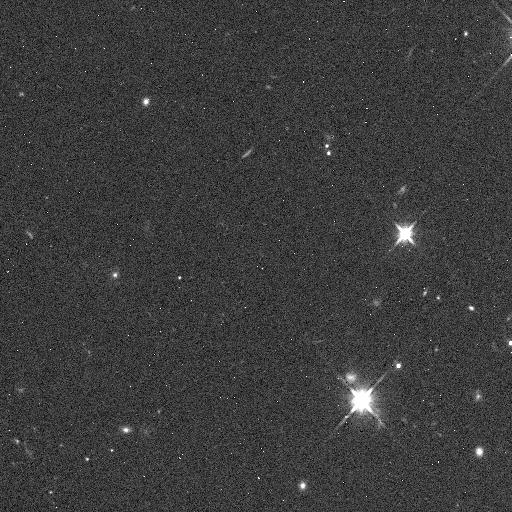
Target: 2001QX322. Instrument: WFC3/IR. Filter: F110W. Exposure: 2 min. Observation ID: ibjg04fbq

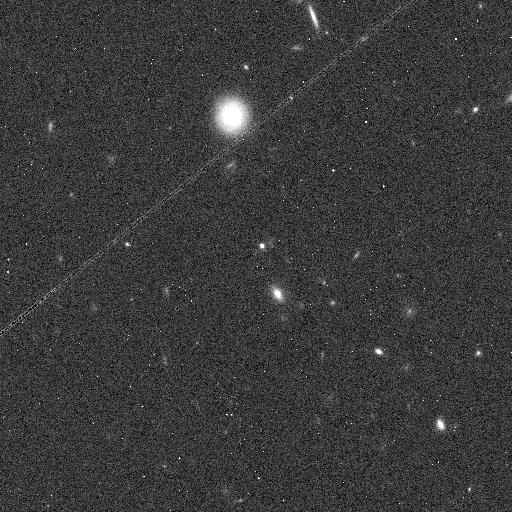
Target: 1998SM165. Instrument: WFC3/IR. Filter: F110W. Exposure: 2 min. Observation ID: ibjg05odq

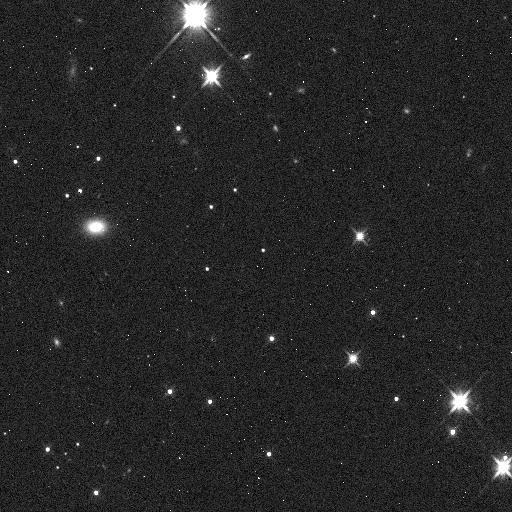
Target: 2000WT169. Instrument: WFC3/IR. Filter: F110W. Exposure: 2 min. Observation ID: ibjg08hoq

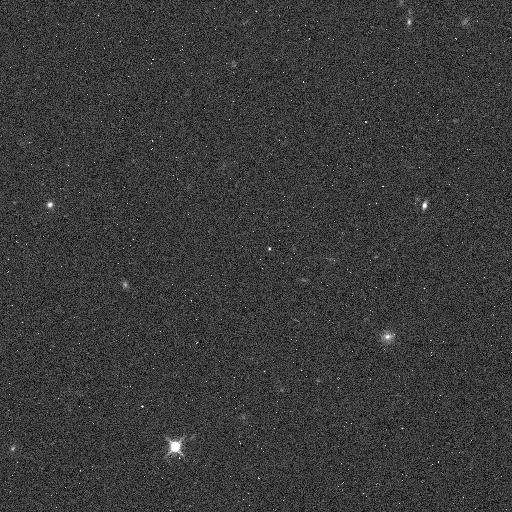
Target: 2001PK47. Instrument: WFC3/IR. Filter: F127M. Exposure: 5 min. Observation ID: ibjg11auq

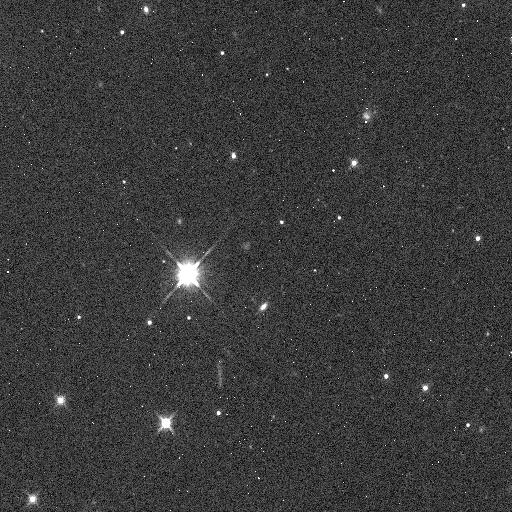
Target: 1999TD10. Instrument: WFC3/IR. Filter: F110W. Exposure: 2 min. Observation ID: ibjg02l0q

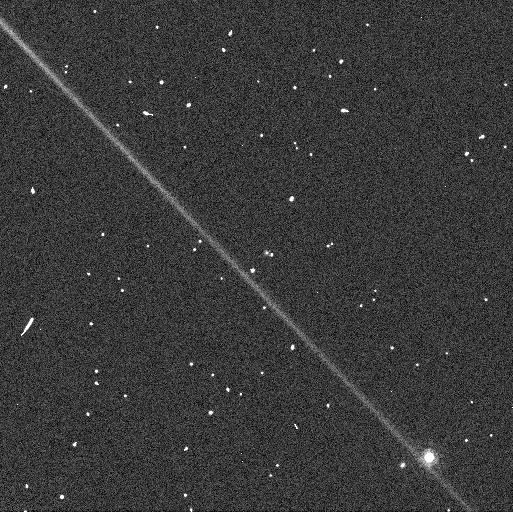
Target: 2001QX297. Instrument: WFC3/UVIS. Filter: F775W. Exposure: 2 min. Observation ID: ibjg09biq

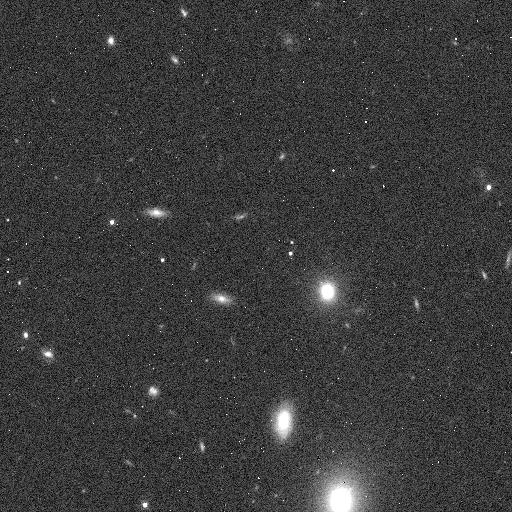
Target: 2000OH67. Instrument: WFC3/IR. Filter: F110W. Exposure: 2 min. Observation ID: ibjg06bfq

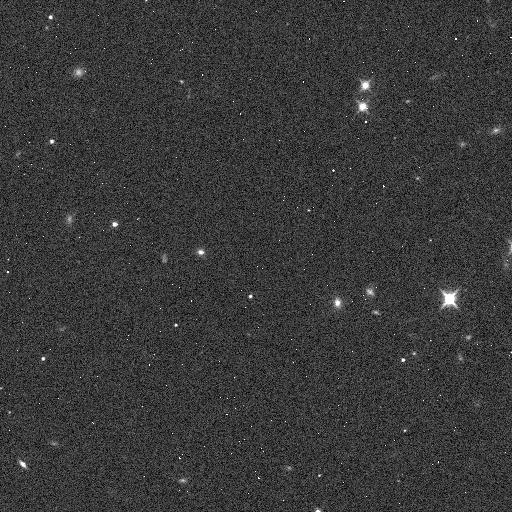
Target: 2004QQ26. Instrument: WFC3/IR. Filter: F110W. Exposure: 2 min. Observation ID: ibjg03u8q

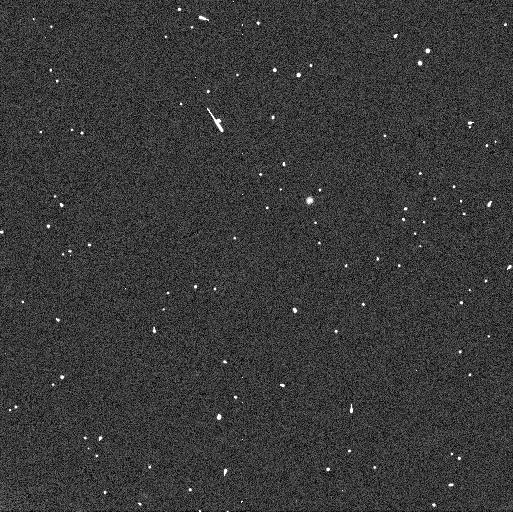
Target: 2004EW95. Instrument: WFC3/UVIS. Filter: F775W. Exposure: 2 min. Observation ID: ibjg12haq

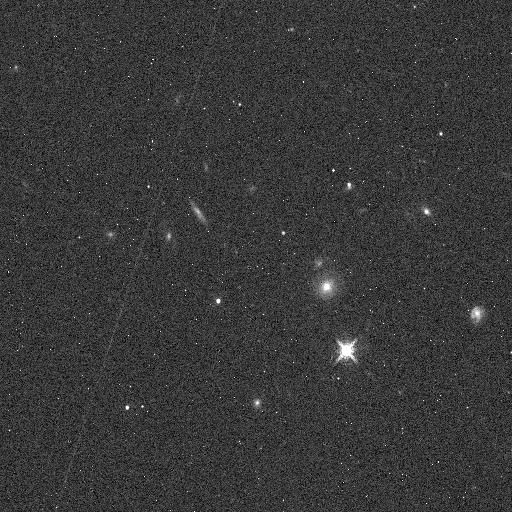
Target: 2002PV170. Instrument: WFC3/IR. Filter: F127M. Exposure: 5 min. Observation ID: ibjg10qcq

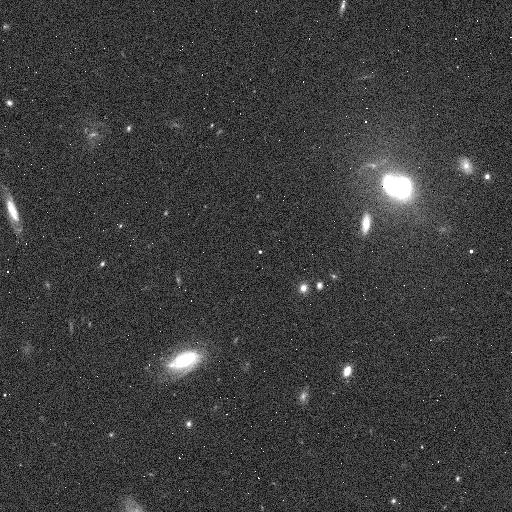
Target: 1999RB216. Instrument: WFC3/IR. Filter: F110W. Exposure: 2 min. Observation ID: ibjg07mfq

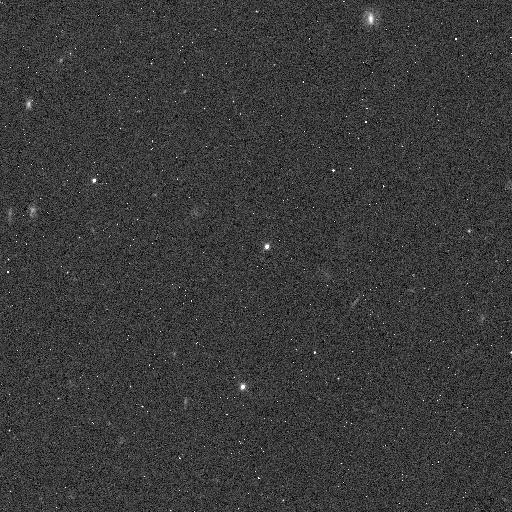
Target: 2007OR10. Instrument: WFC3/IR. Filter: F098M. Exposure: 3 min. Observation ID: ibjg01frq

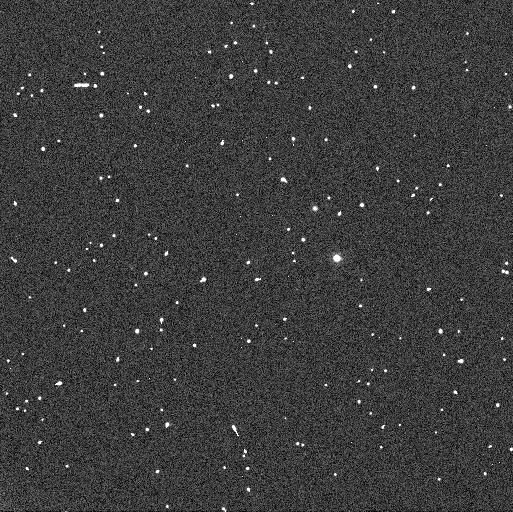
Target: 2005TV189. Instrument: WFC3/UVIS. Filter: F606W. Exposure: 2 min. Observation ID: ibjg13cjq

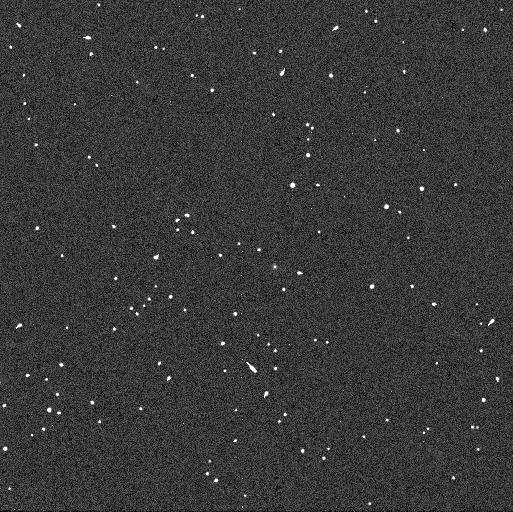
Target: 2001PK47. Instrument: WFC3/UVIS. Filter: F775W. Exposure: 2 min. Observation ID: ibjg11aoq

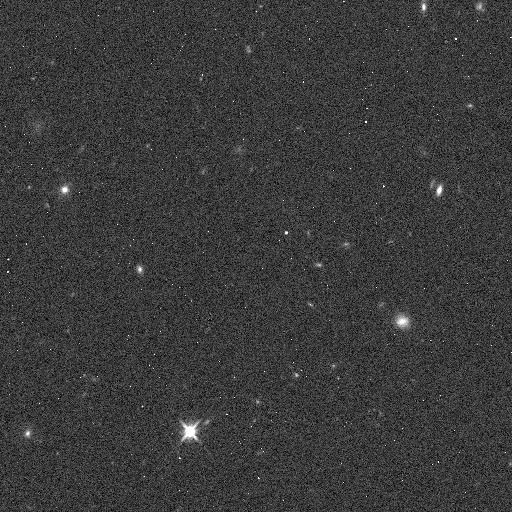
Target: 2001PK47. Instrument: WFC3/IR. Filter: F110W. Exposure: 2 min. Observation ID: ibjg11avq

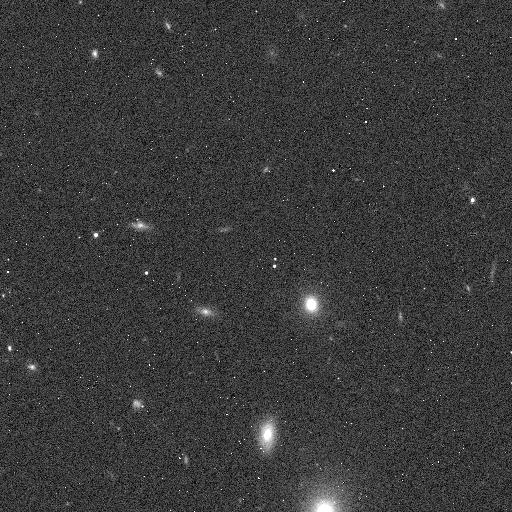
Target: 2000OH67. Instrument: WFC3/IR. Filter: F098M. Exposure: 3 min. Observation ID: ibjg06bcq

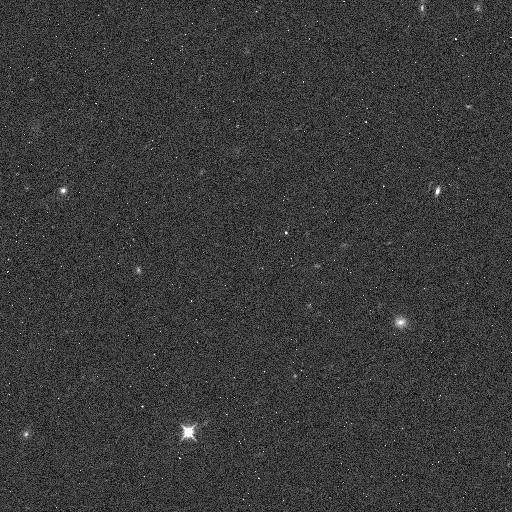
Target: 2001PK47. Instrument: WFC3/IR. Filter: F098M. Exposure: 3 min. Observation ID: ibjg11awq

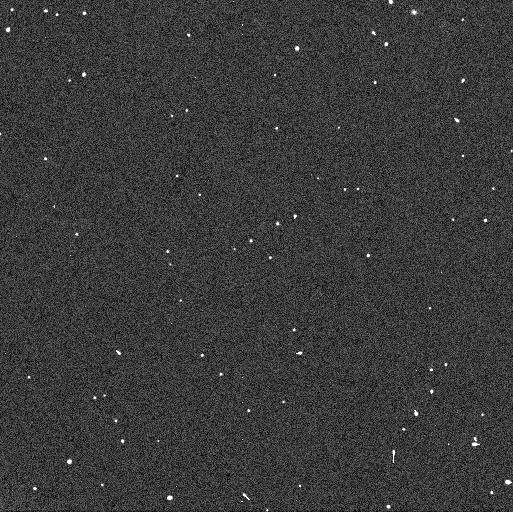
Target: 2001QX322. Instrument: WFC3/UVIS. Filter: F606W. Exposure: 2 min. Observation ID: ibjg04f3q

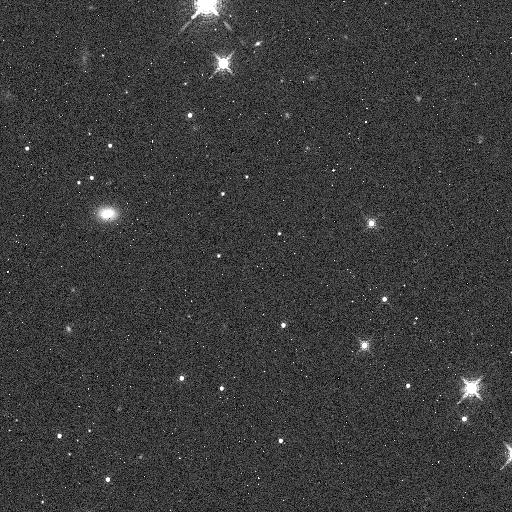
Target: 2000WT169. Instrument: WFC3/IR. Filter: F127M. Exposure: 5 min. Observation ID: ibjg08hyq

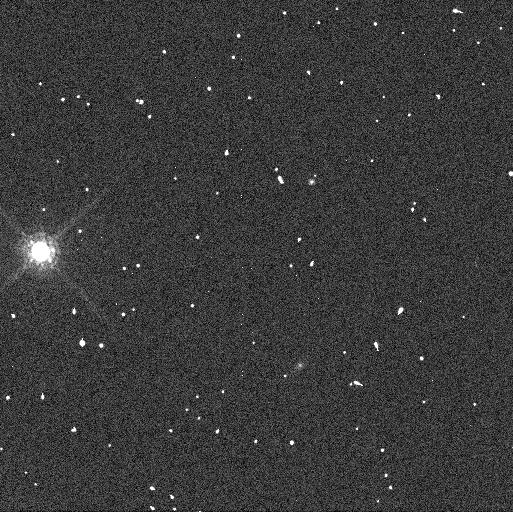
Target: 1999TD10. Instrument: WFC3/UVIS. Filter: F775W. Exposure: 2 min. Observation ID: ibjg02kpq

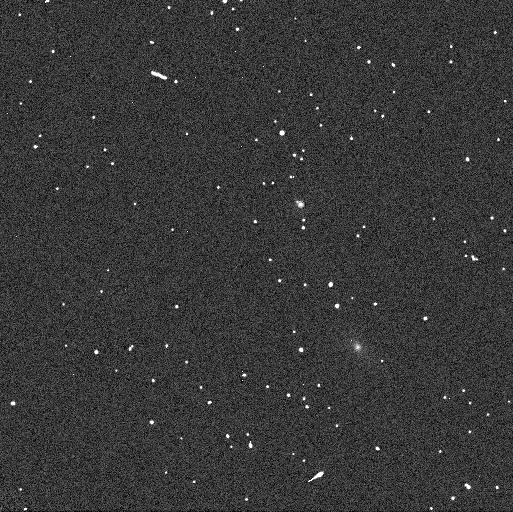
Target: 1998SM165. Instrument: WFC3/UVIS. Filter: F775W. Exposure: 2 min. Observation ID: ibjg05ocq

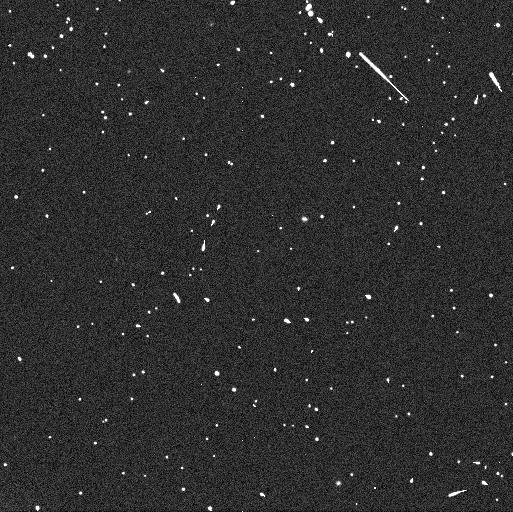
Target: 2000WT169. Instrument: WFC3/UVIS. Filter: F606W. Exposure: 2 min. Observation ID: ibjg08hmq

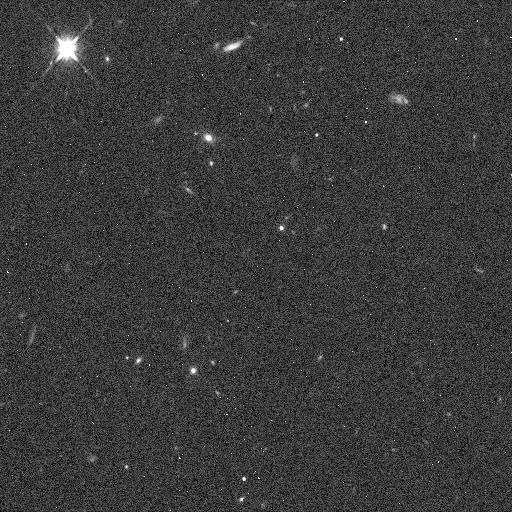
Target: 2004EW95. Instrument: WFC3/IR. Filter: F110W. Exposure: 2 min. Observation ID: ibjg12hfq

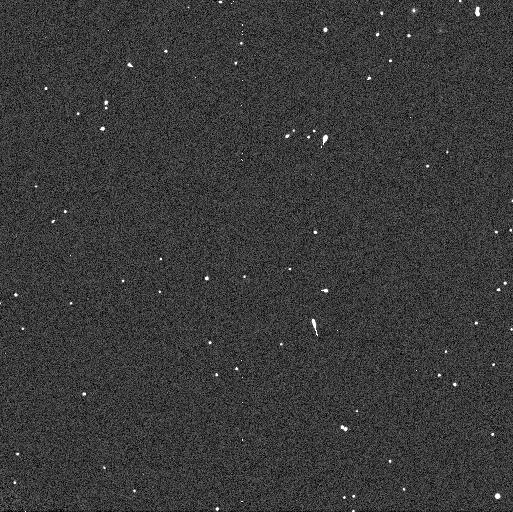
Target: 2001QX322. Instrument: WFC3/UVIS. Filter: F775W. Exposure: 2 min. Observation ID: ibjg04f4q

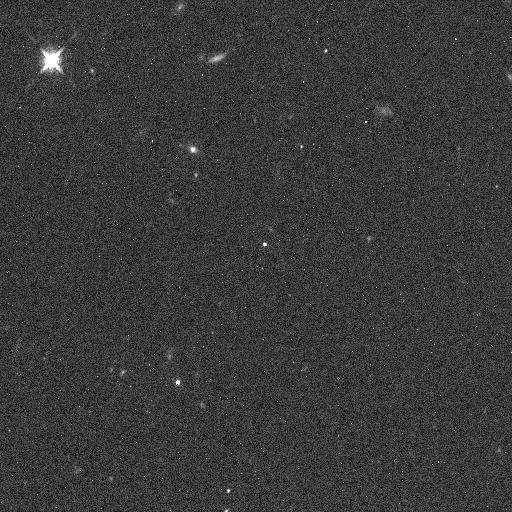
Target: 2004EW95. Instrument: WFC3/IR. Filter: F127M. Exposure: 5 min. Observation ID: ibjg12hdq

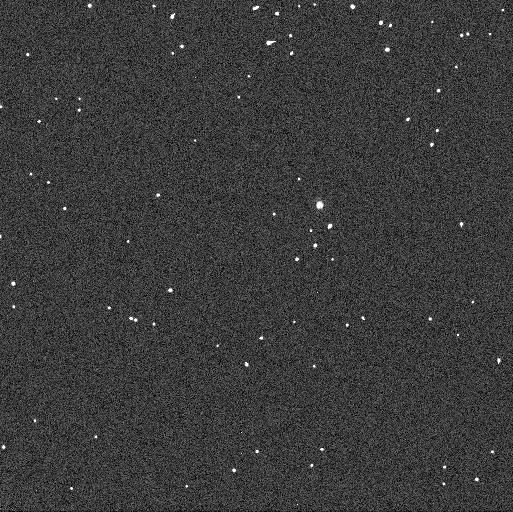
Target: 2007OR10. Instrument: WFC3/UVIS. Filter: F775W. Exposure: 2 min. Observation ID: ibjg01fpq

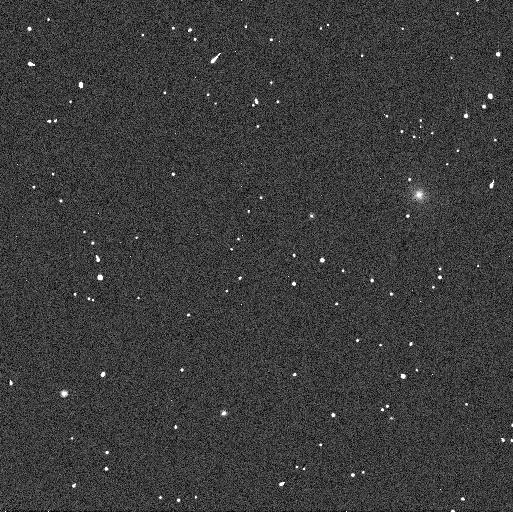
Target: 2004QQ26. Instrument: WFC3/UVIS. Filter: F775W. Exposure: 2 min. Observation ID: ibjg23ckq

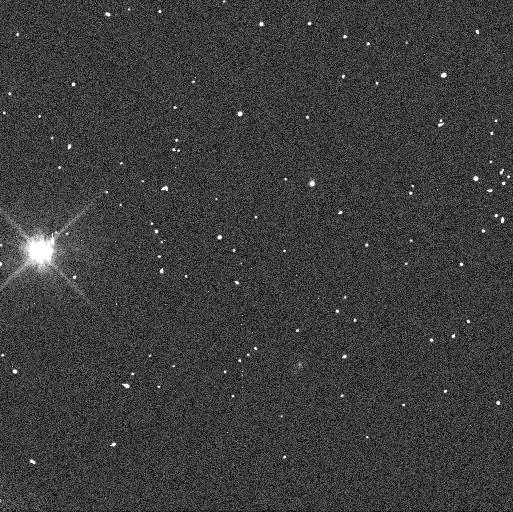
Target: 1999TD10. Instrument: WFC3/UVIS. Filter: F606W. Exposure: 2 min. Observation ID: ibjg02koq

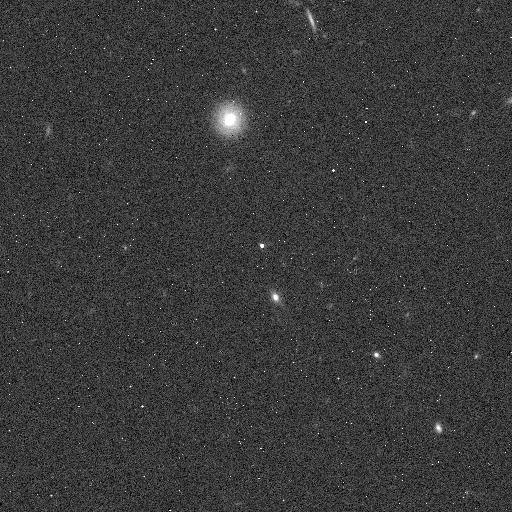
Target: 1998SM165. Instrument: WFC3/IR. Filter: F127M. Exposure: 5 min. Observation ID: ibjg05ofq

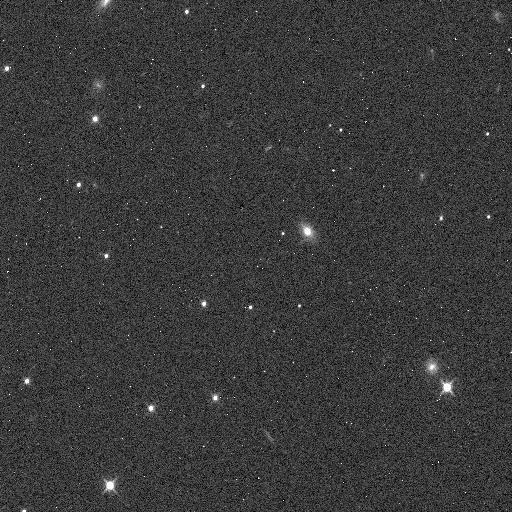
Target: 2004QQ26. Instrument: WFC3/IR. Filter: F098M. Exposure: 3 min. Observation ID: ibjg23d3q

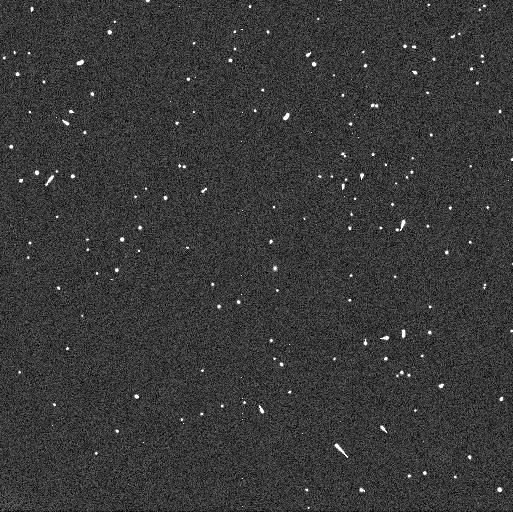
Target: 2001PK47. Instrument: WFC3/UVIS. Filter: F606W. Exposure: 2 min. Observation ID: ibjg11anq

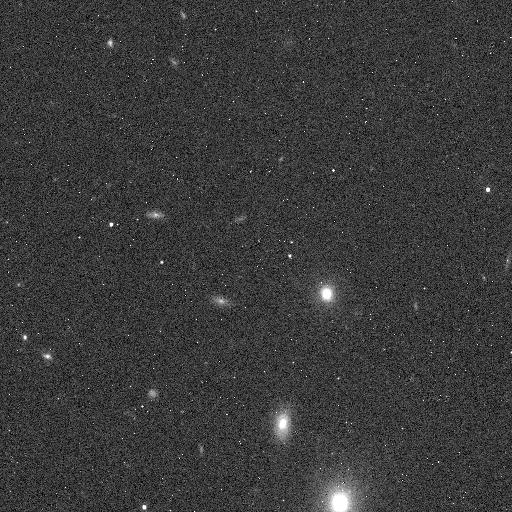
Target: 2000OH67. Instrument: WFC3/IR. Filter: F127M. Exposure: 5 min. Observation ID: ibjg06biq

Differentiation in the Kuiper belt: a search for silicates on icy bodies. (PI: Fraser, Wesley C)

We currently have a large on-going program (Go Program 11644, 120 orbits) to exploit the superb stability and photometric characteristics of HST and the broad range in wavelength coverage of the WFC3 to make broad-band vis/IR spectral observations of a large sample of Kuiper belt objects. Though the survey is currently only ~50% complete, the quality and unprecedented signal-to-noise of these observations has revealed the existence of a previously undiscovered spectral variability not explainable within our current understanding of these objects. A possible explanation for this variability is that with this faint set of Kuiper belt objects, we are beginning to see the difference between larger differentiated objects and smaller non-differentiated objects. Its seems that the small and likely undifferentiated objects are exhibiting silicate features that affect our photometry - features not exhibited by the icy mantles of larger icy bodies. We propose a small add-on survey to dramatically increase the scientific results of our large program. The proposed observations will use the proven capabilities of WFC3 to make broad and narrow-band photometric observations to detect spectral features in the 1.0-1.3 micron range of a small subset of our sources. The 13 targets have been carefully selected to cover the range of spectral variability detected in our large program as well as sample the entire dynamical range and physical sizes of these targets. These observations will allow the identification of undifferentiated Kuiper belt objects by detection of their silicate features. As a probe for differentiation, these observations could constrain the natal locations of different Kuiper belt classes, a constraint currently unavailable to formation models. This small set of observations will allow the calibration of the spectral variability seen in our large program, and drastically enhance the scientific output of our full Cycle 17 sample.